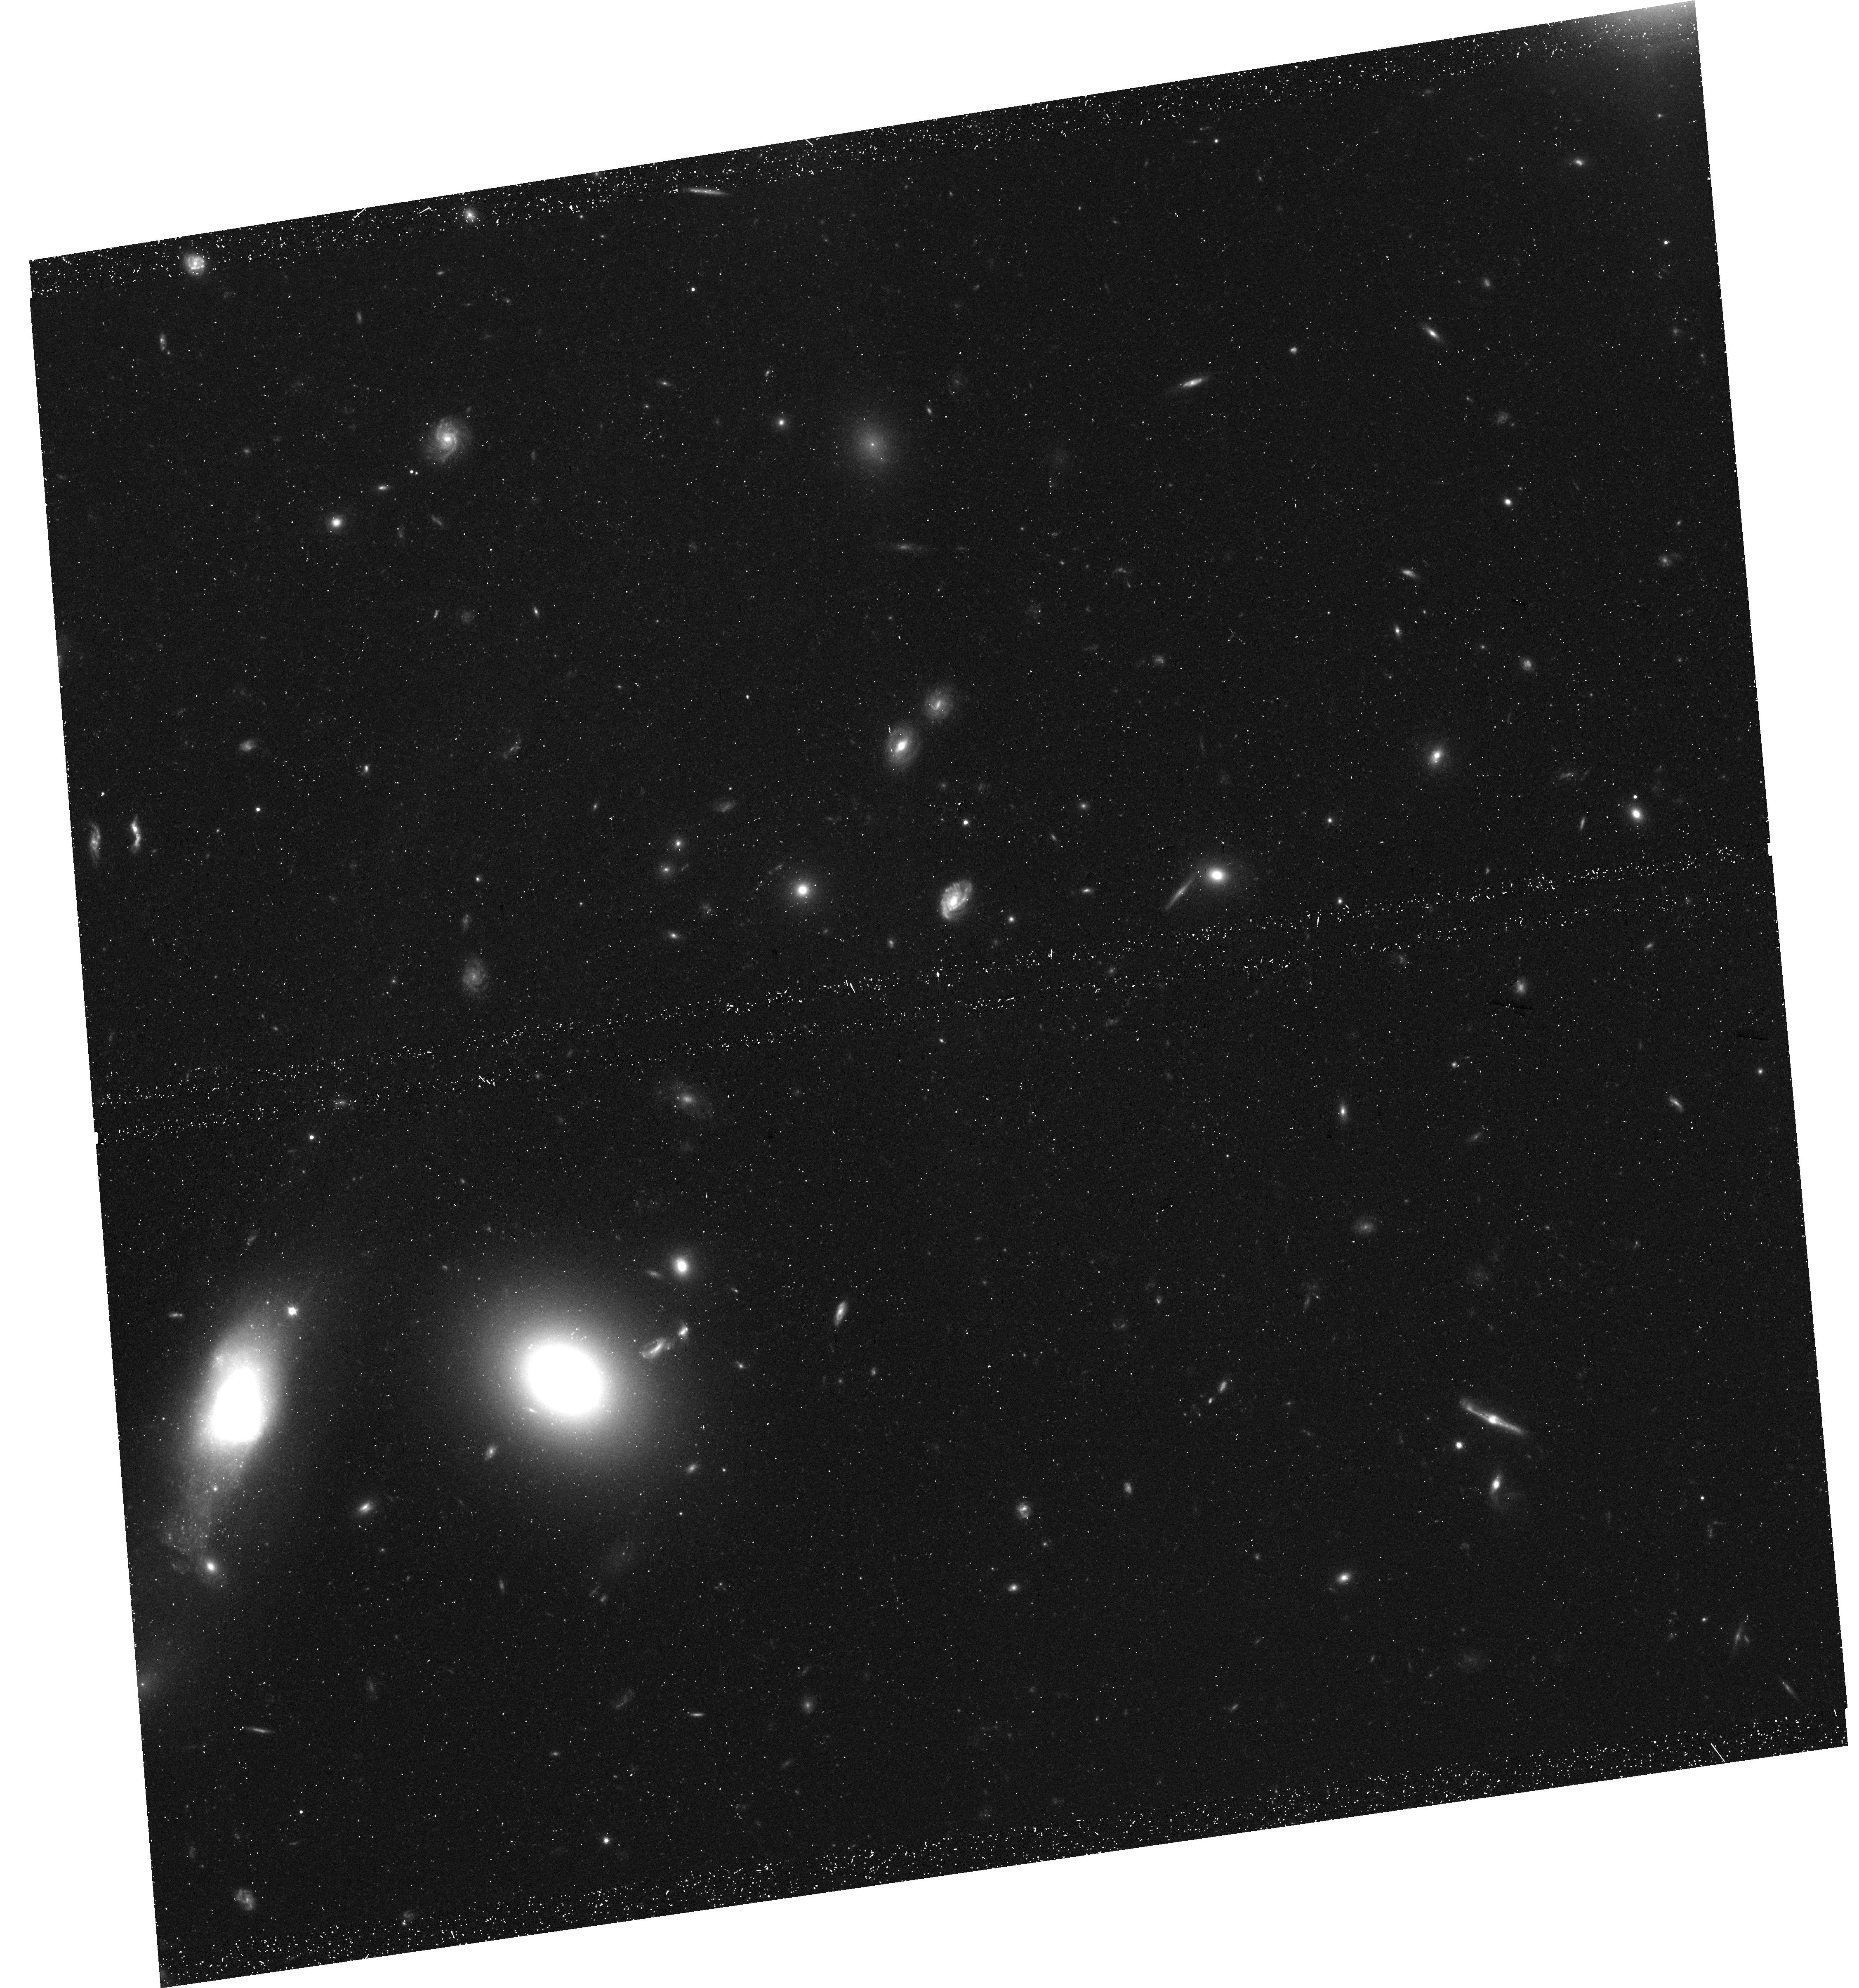
Target: GMP2640. Instrument: WFC3/UVIS. Filter: F600LP. Exposure: 40 min. Observation ID: hst_17519_03_wfc3_uvis_f600lp_ifal03

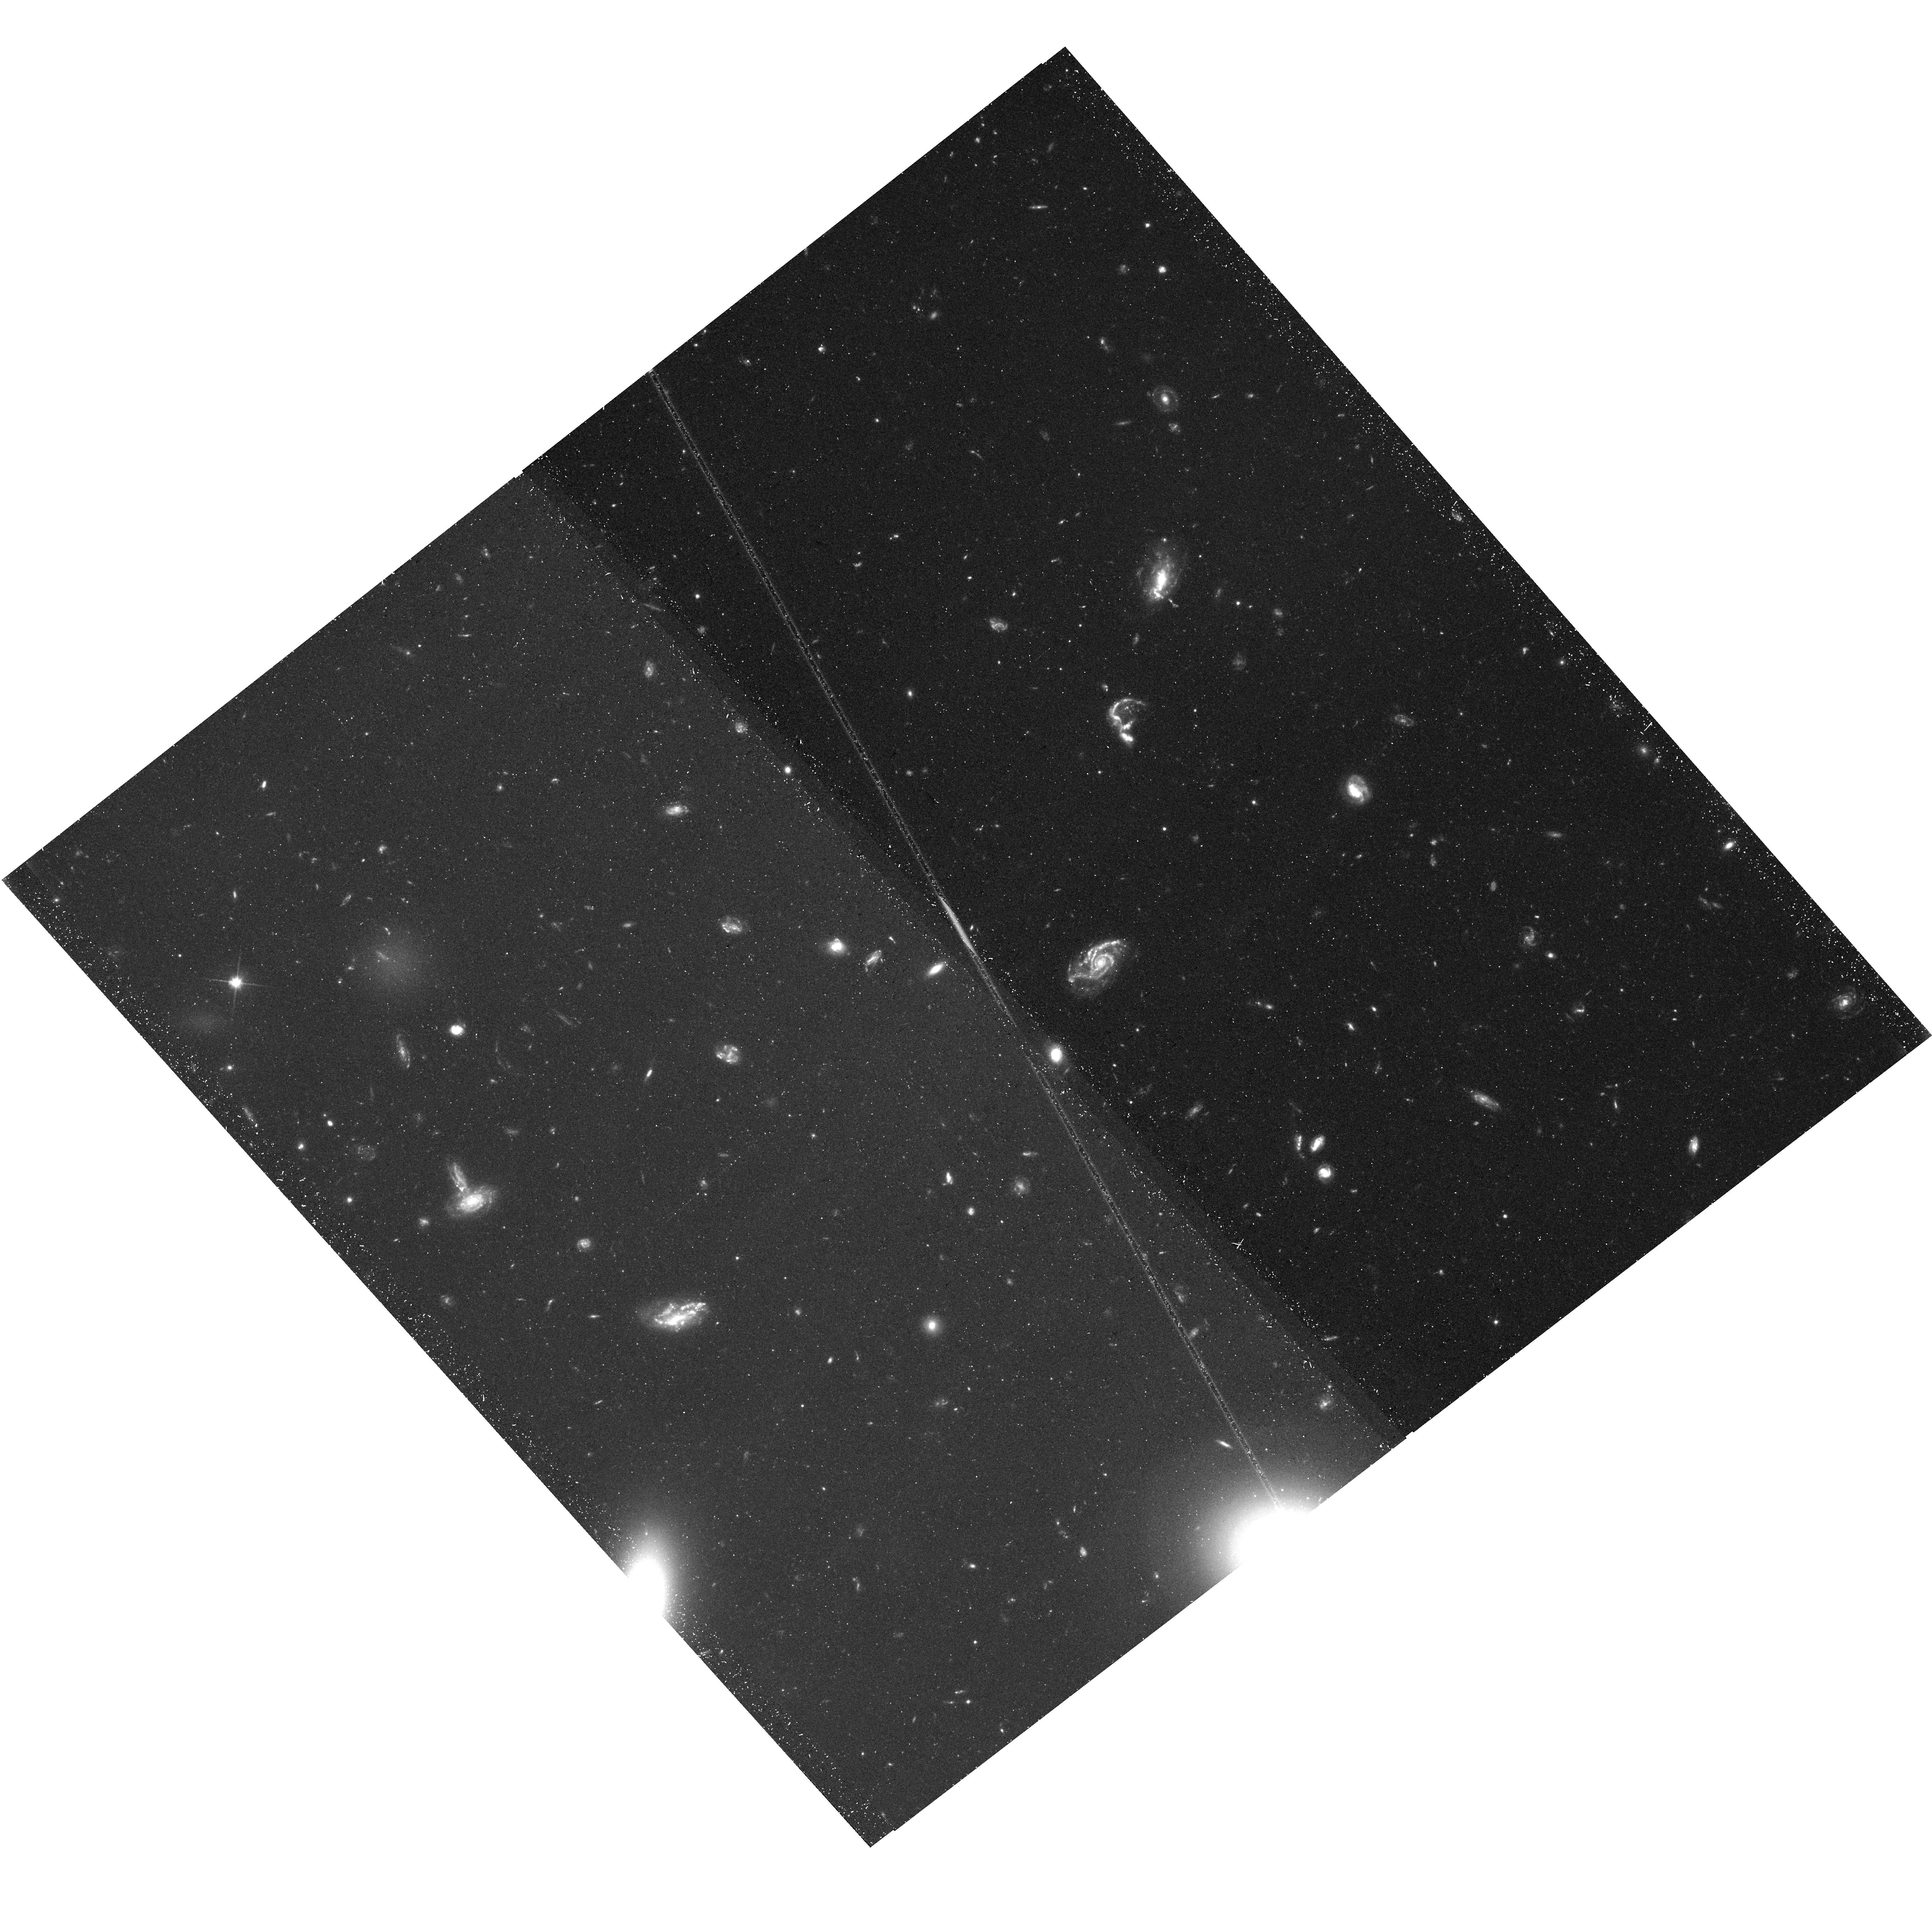
Target: GMP2640-TAIL. Instrument: WFC3/UVIS. Filter: F200LP. Exposure: 40 min. Observation ID: hst_17519_07_wfc3_uvis_f200lp_ifal07

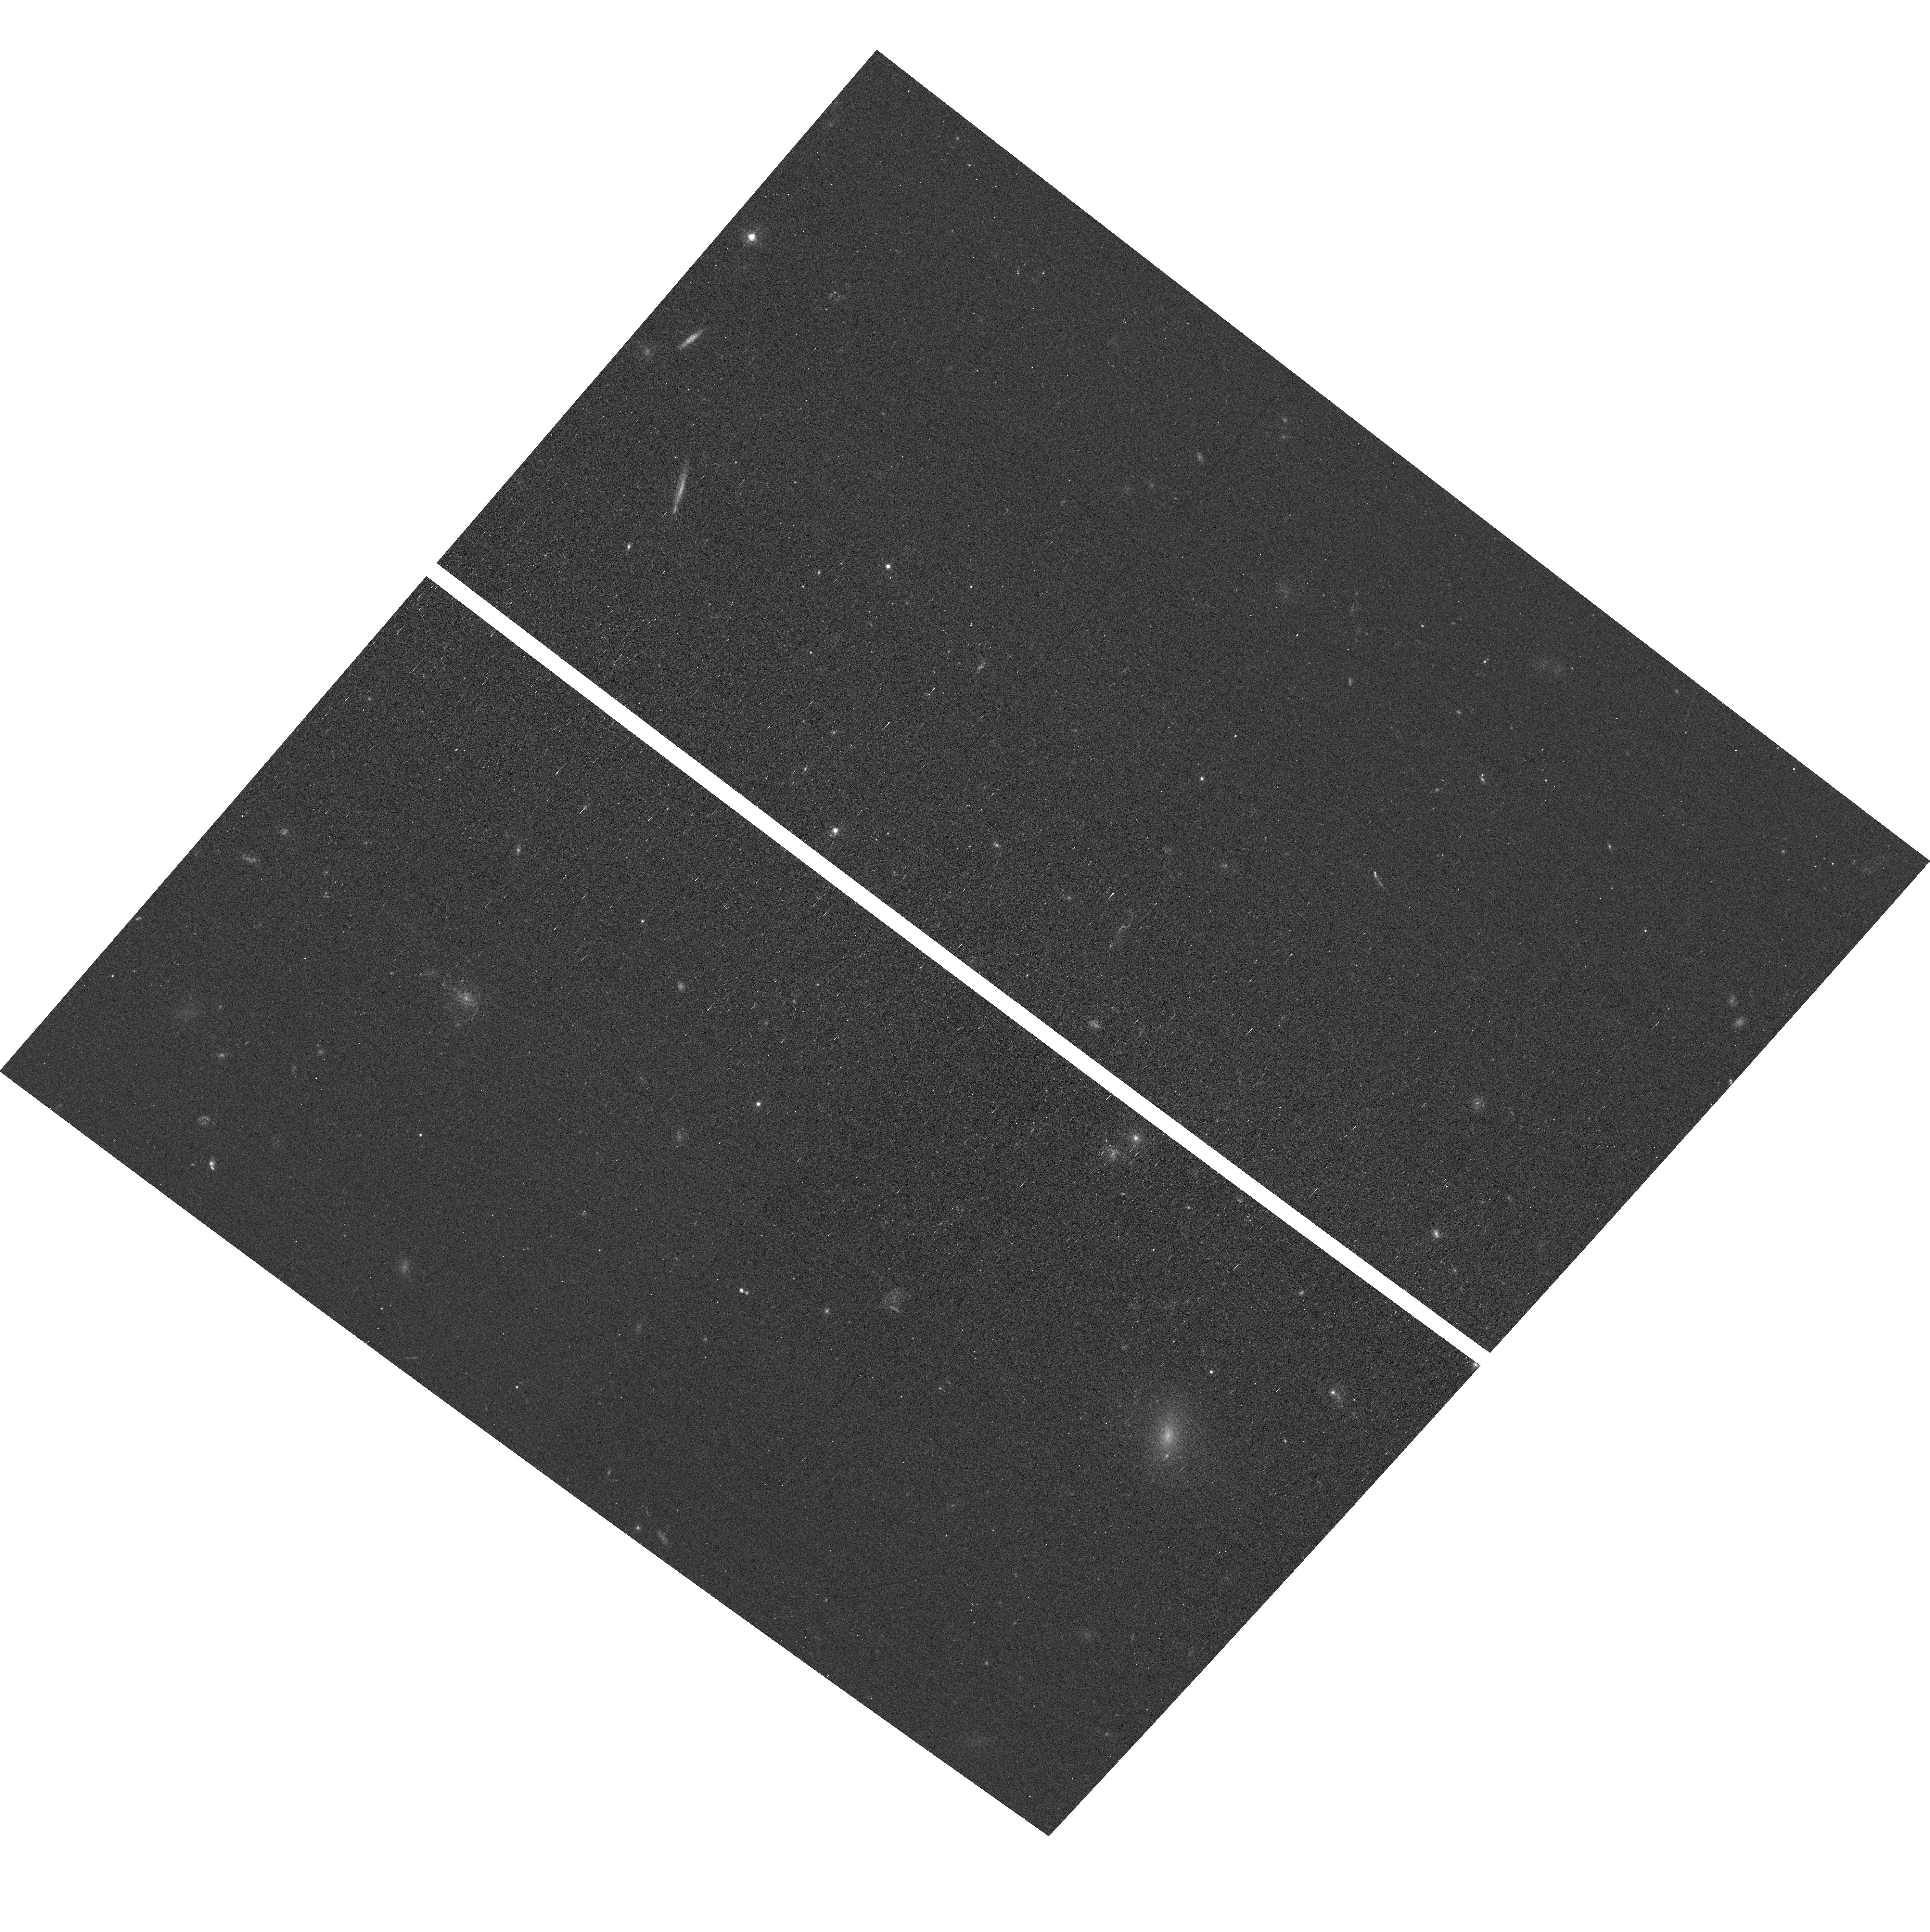
Target: GMP2640-TAIL. Instrument: ACS/WFC. Filter: F475W. Exposure: 17 min. Observation ID: hst_17519_06_acs_wfc_f475w_jfal06

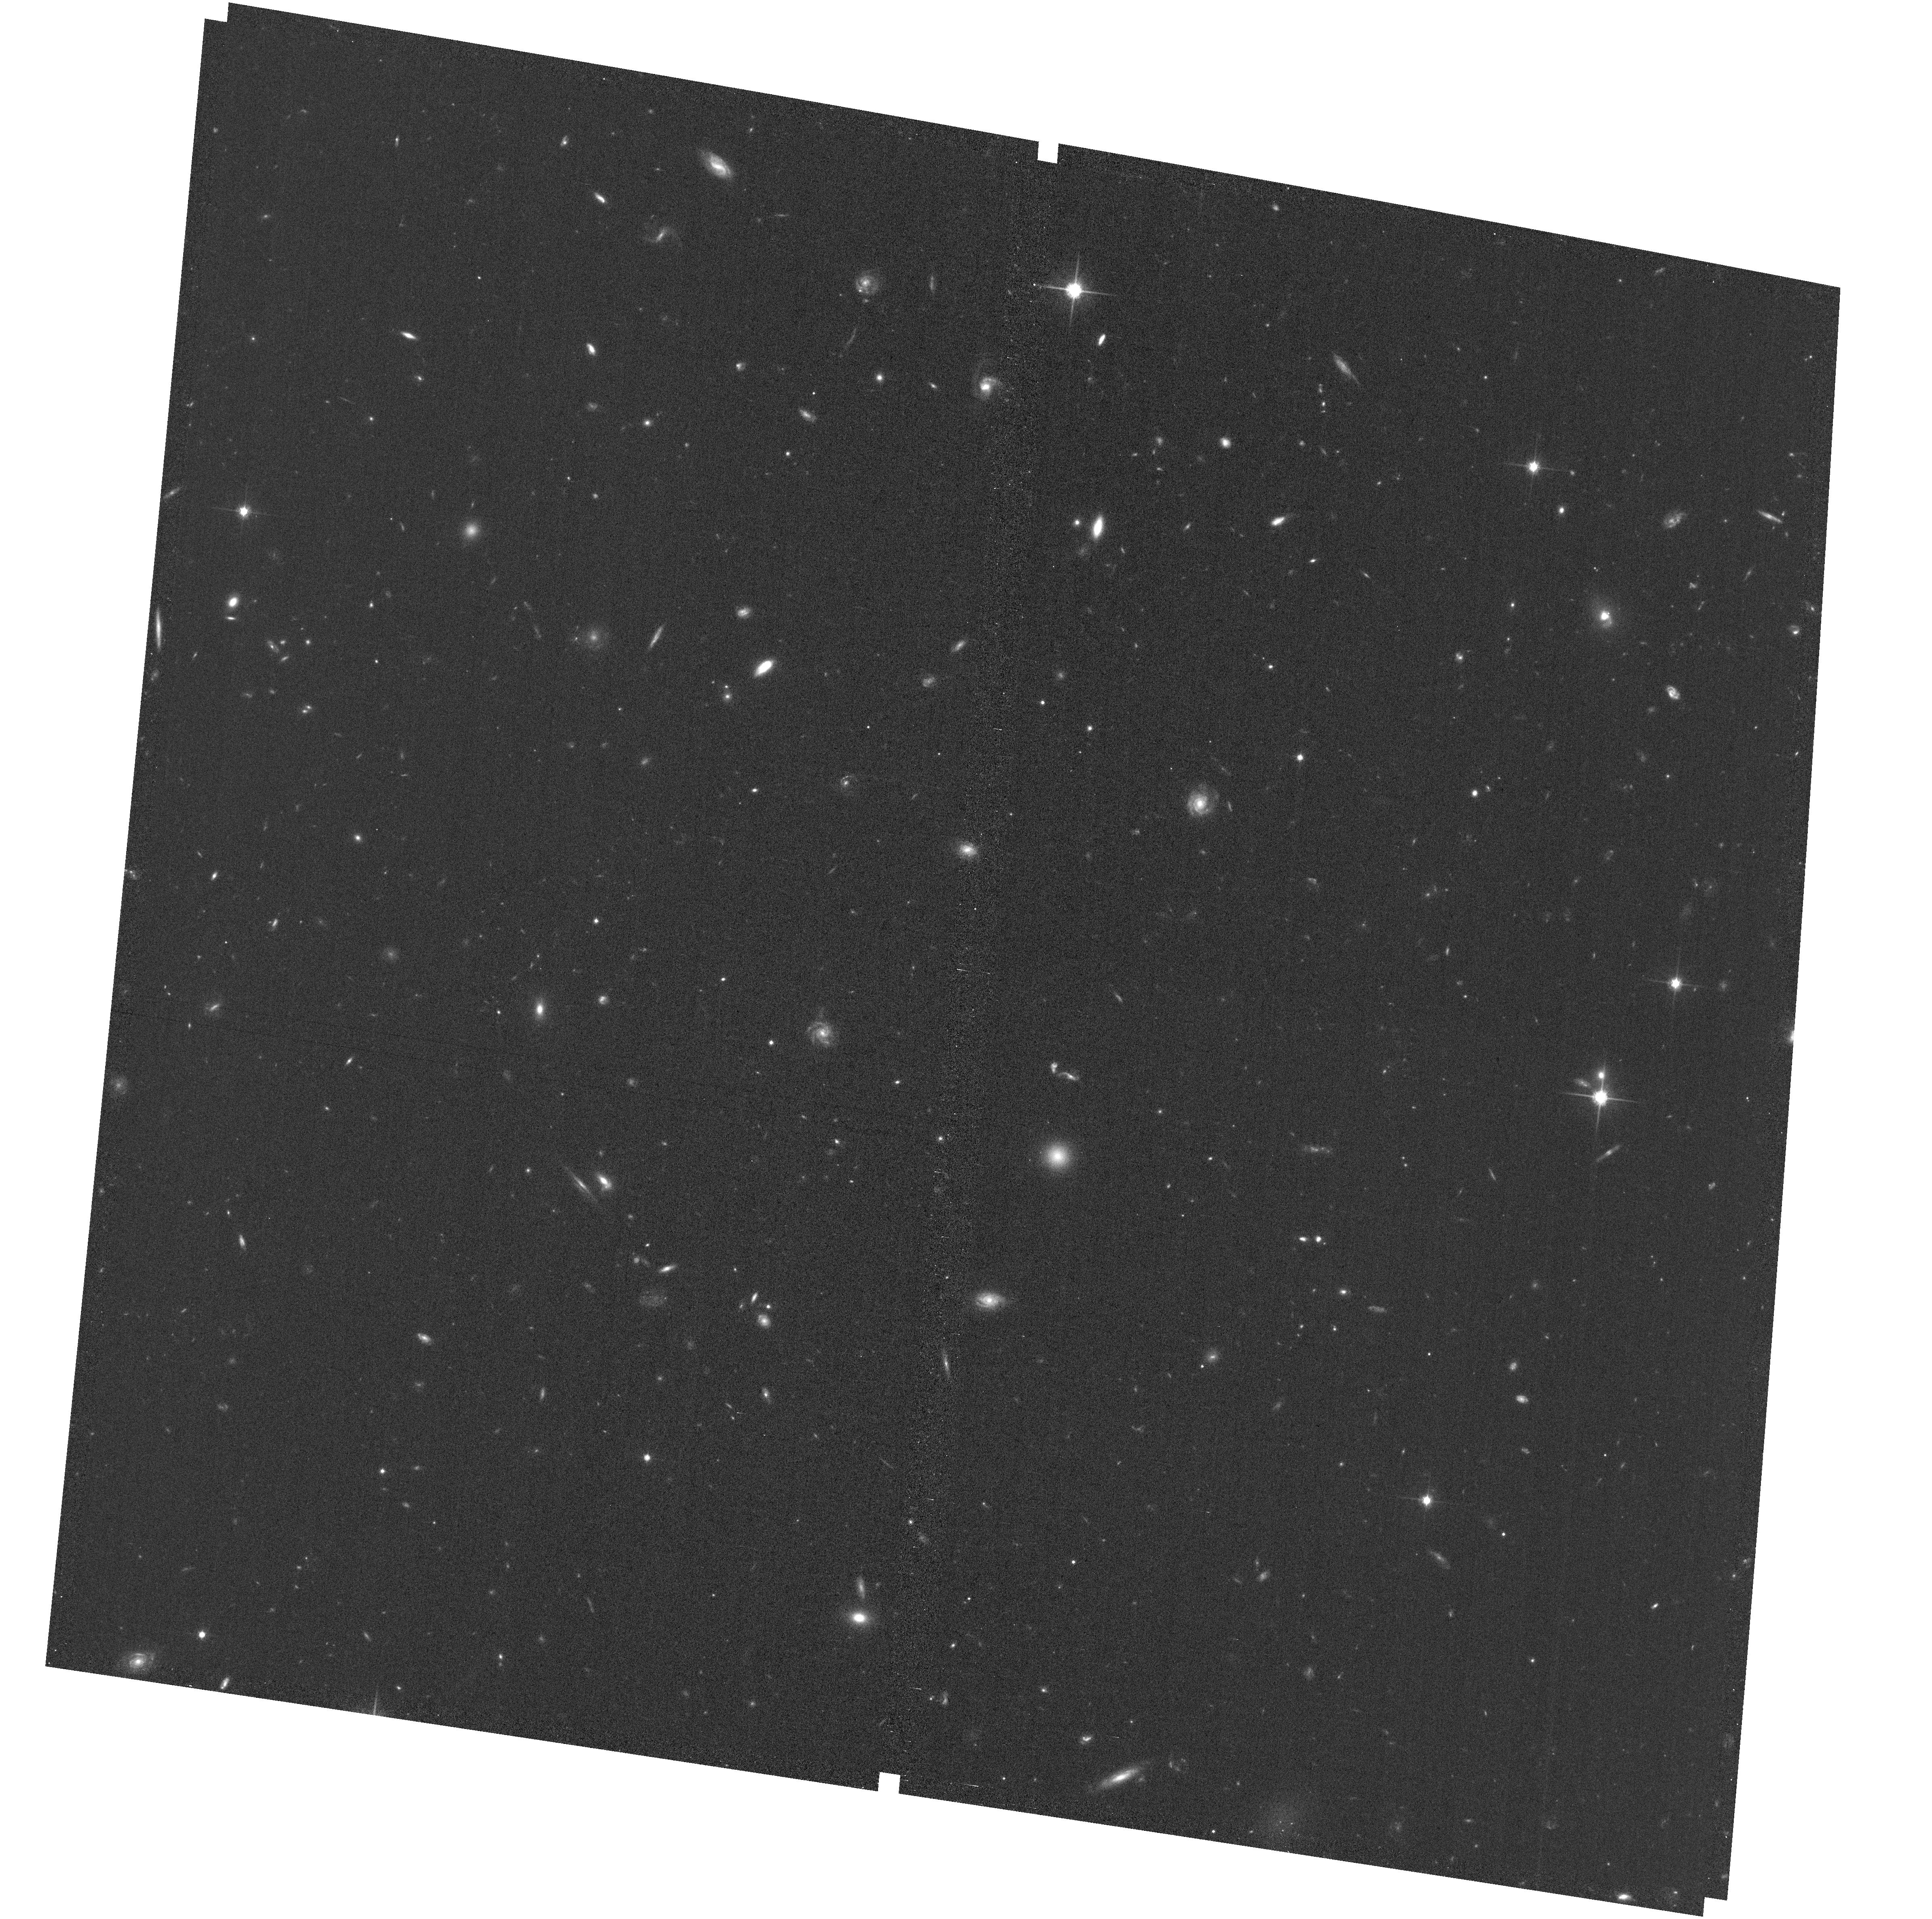
Target: GMP2640-TAIL. Instrument: ACS/WFC. Filter: F814W. Exposure: 33 min. Observation ID: hst_17519_07_acs_wfc_f814w_jfal07

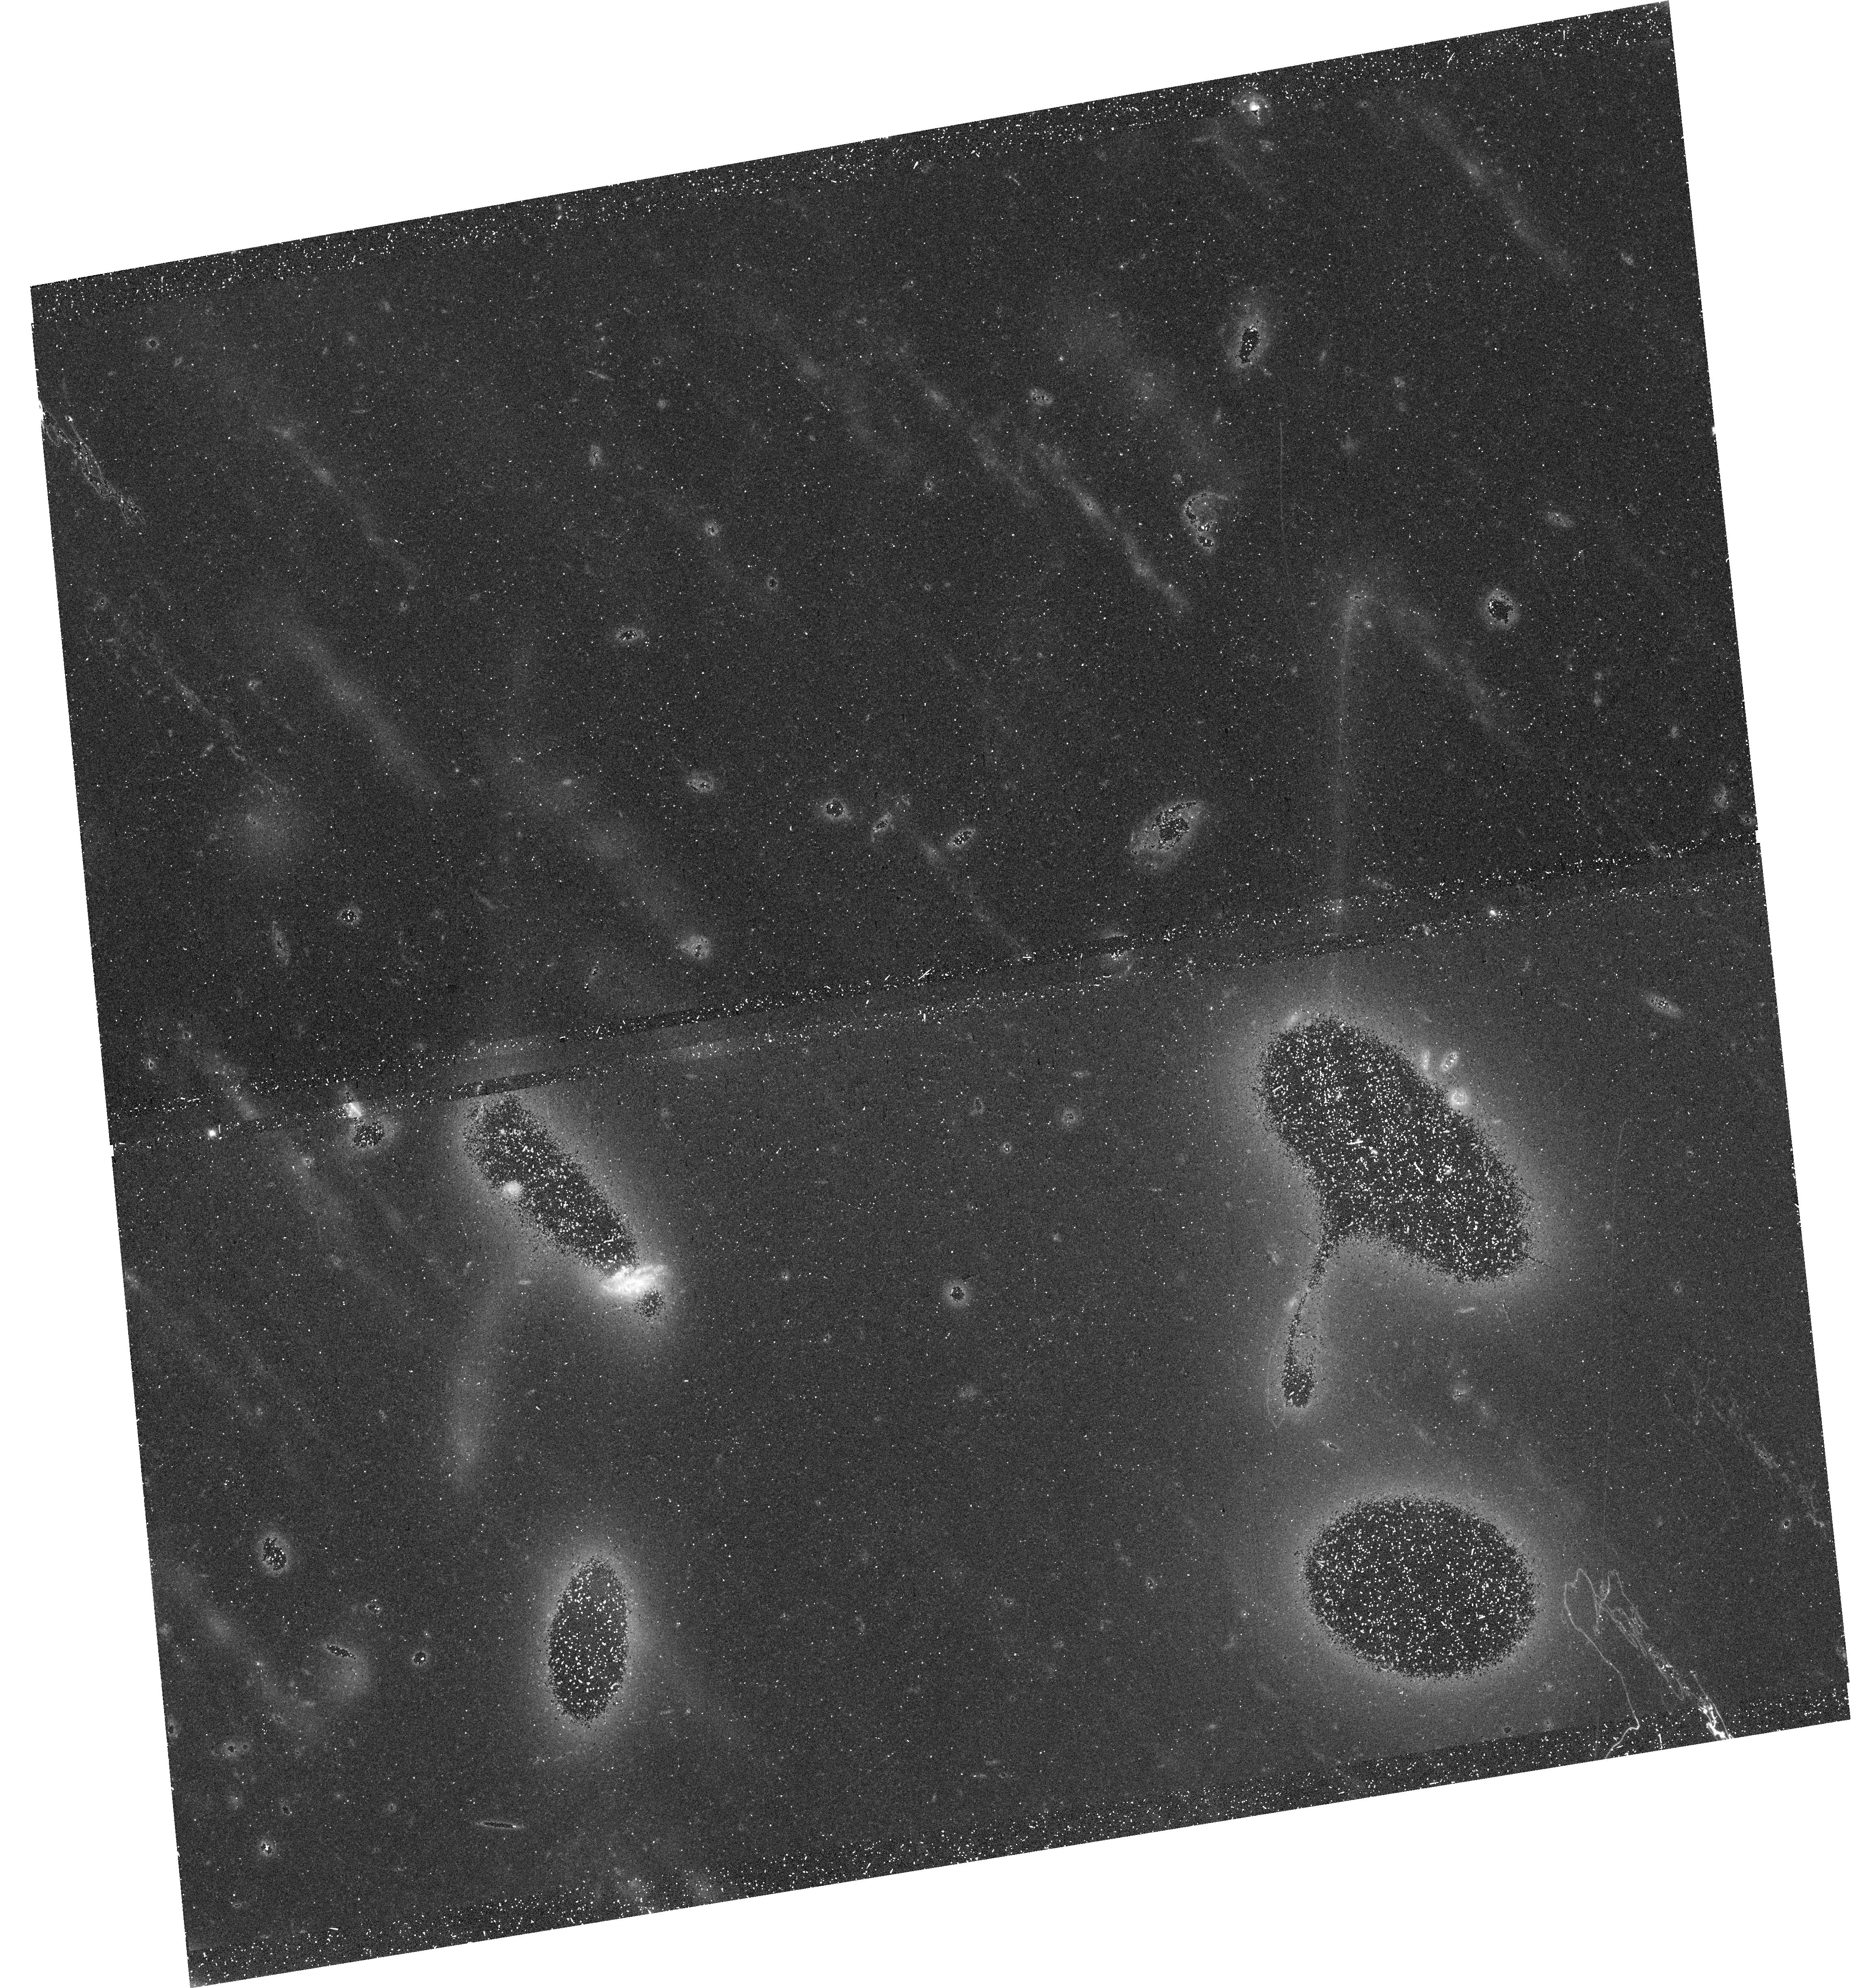
Target: GMP2640-TAIL. Instrument: WFC3/UVIS. Filter: F350LP. Exposure: 40 min. Observation ID: hst_17519_05_wfc3_uvis_f350lp_ifal05

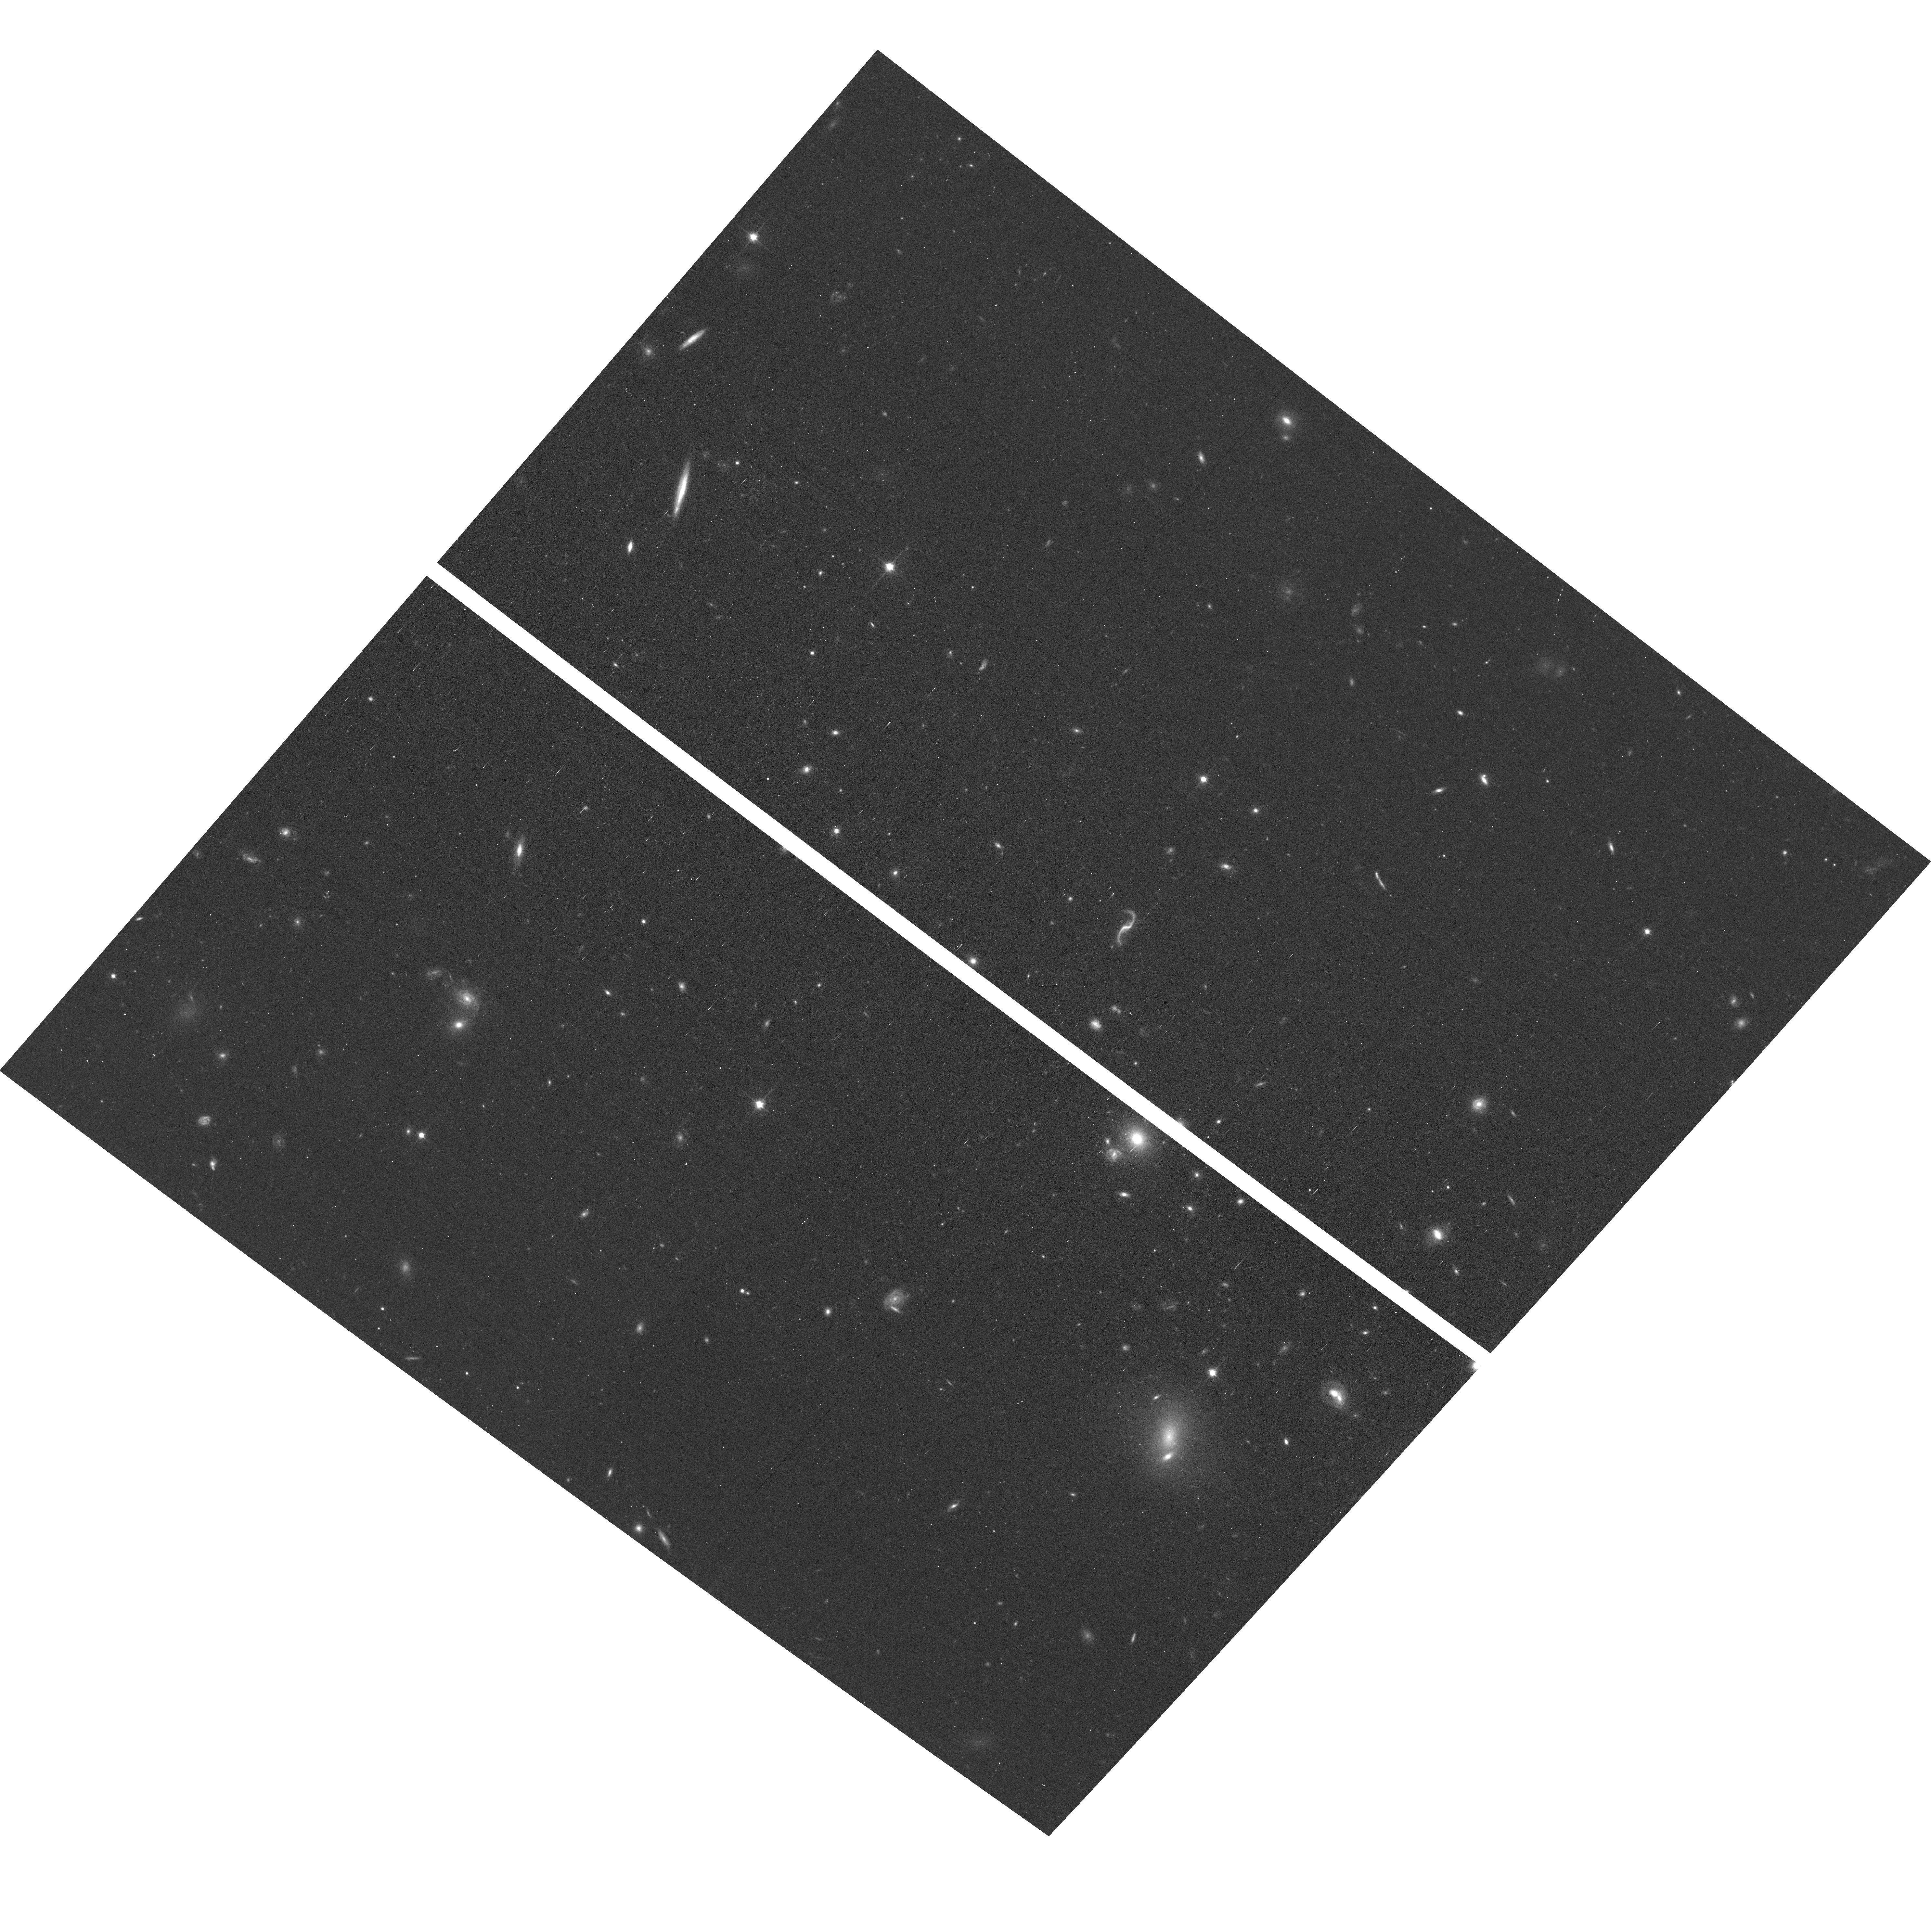
Target: GMP2640-TAIL. Instrument: ACS/WFC. Filter: F814W. Exposure: 17 min. Observation ID: hst_17519_04_acs_wfc_f814w_jfal04

Chasing the tail: measuring a proper motion of the Coma cluster dwarf ram-pressure-stripped galaxy GMP2640 with its extraordinary star cluster population. (PI: Chilingarian, Igor)

GMP2640 is the most luminous diffuse post-starburst galaxy in the Coma cluster (D=99Mpc) identified using data mining. Despite relatively low stellar mass (2.4*10^9 MSun), it hosts a strikingly large population of 450+ massive intermediate-age star clusters detected in an archival HST image in its disk and hundreds of additional clusters in its spectacular 270kpc-long ram-pressure-blown tail. Measuring age gradient of clusters along the tail opens a unique opportunity to measure a velocity of GMP2640 in the plane of the sky, i.e. its proper motion at the striking distance of 100Mpc. We propose to collect high-resolution HST images of GMP2640 and its tail using WFC3 in prime orbits and ACS/WFC in coordinated parallel fields. We will detect star cluster populations and measure their ages, metallicities, hence mass and luminosity functions, and assess the plausibility of the formation of central star clusters in a dEs via mergers of in-situ formed star clusters. Our project will address the question of rich star cluster systems in low-mass galaxies as well as the question of dE/UDG formation via ram pressure stripping in galaxy clusters.